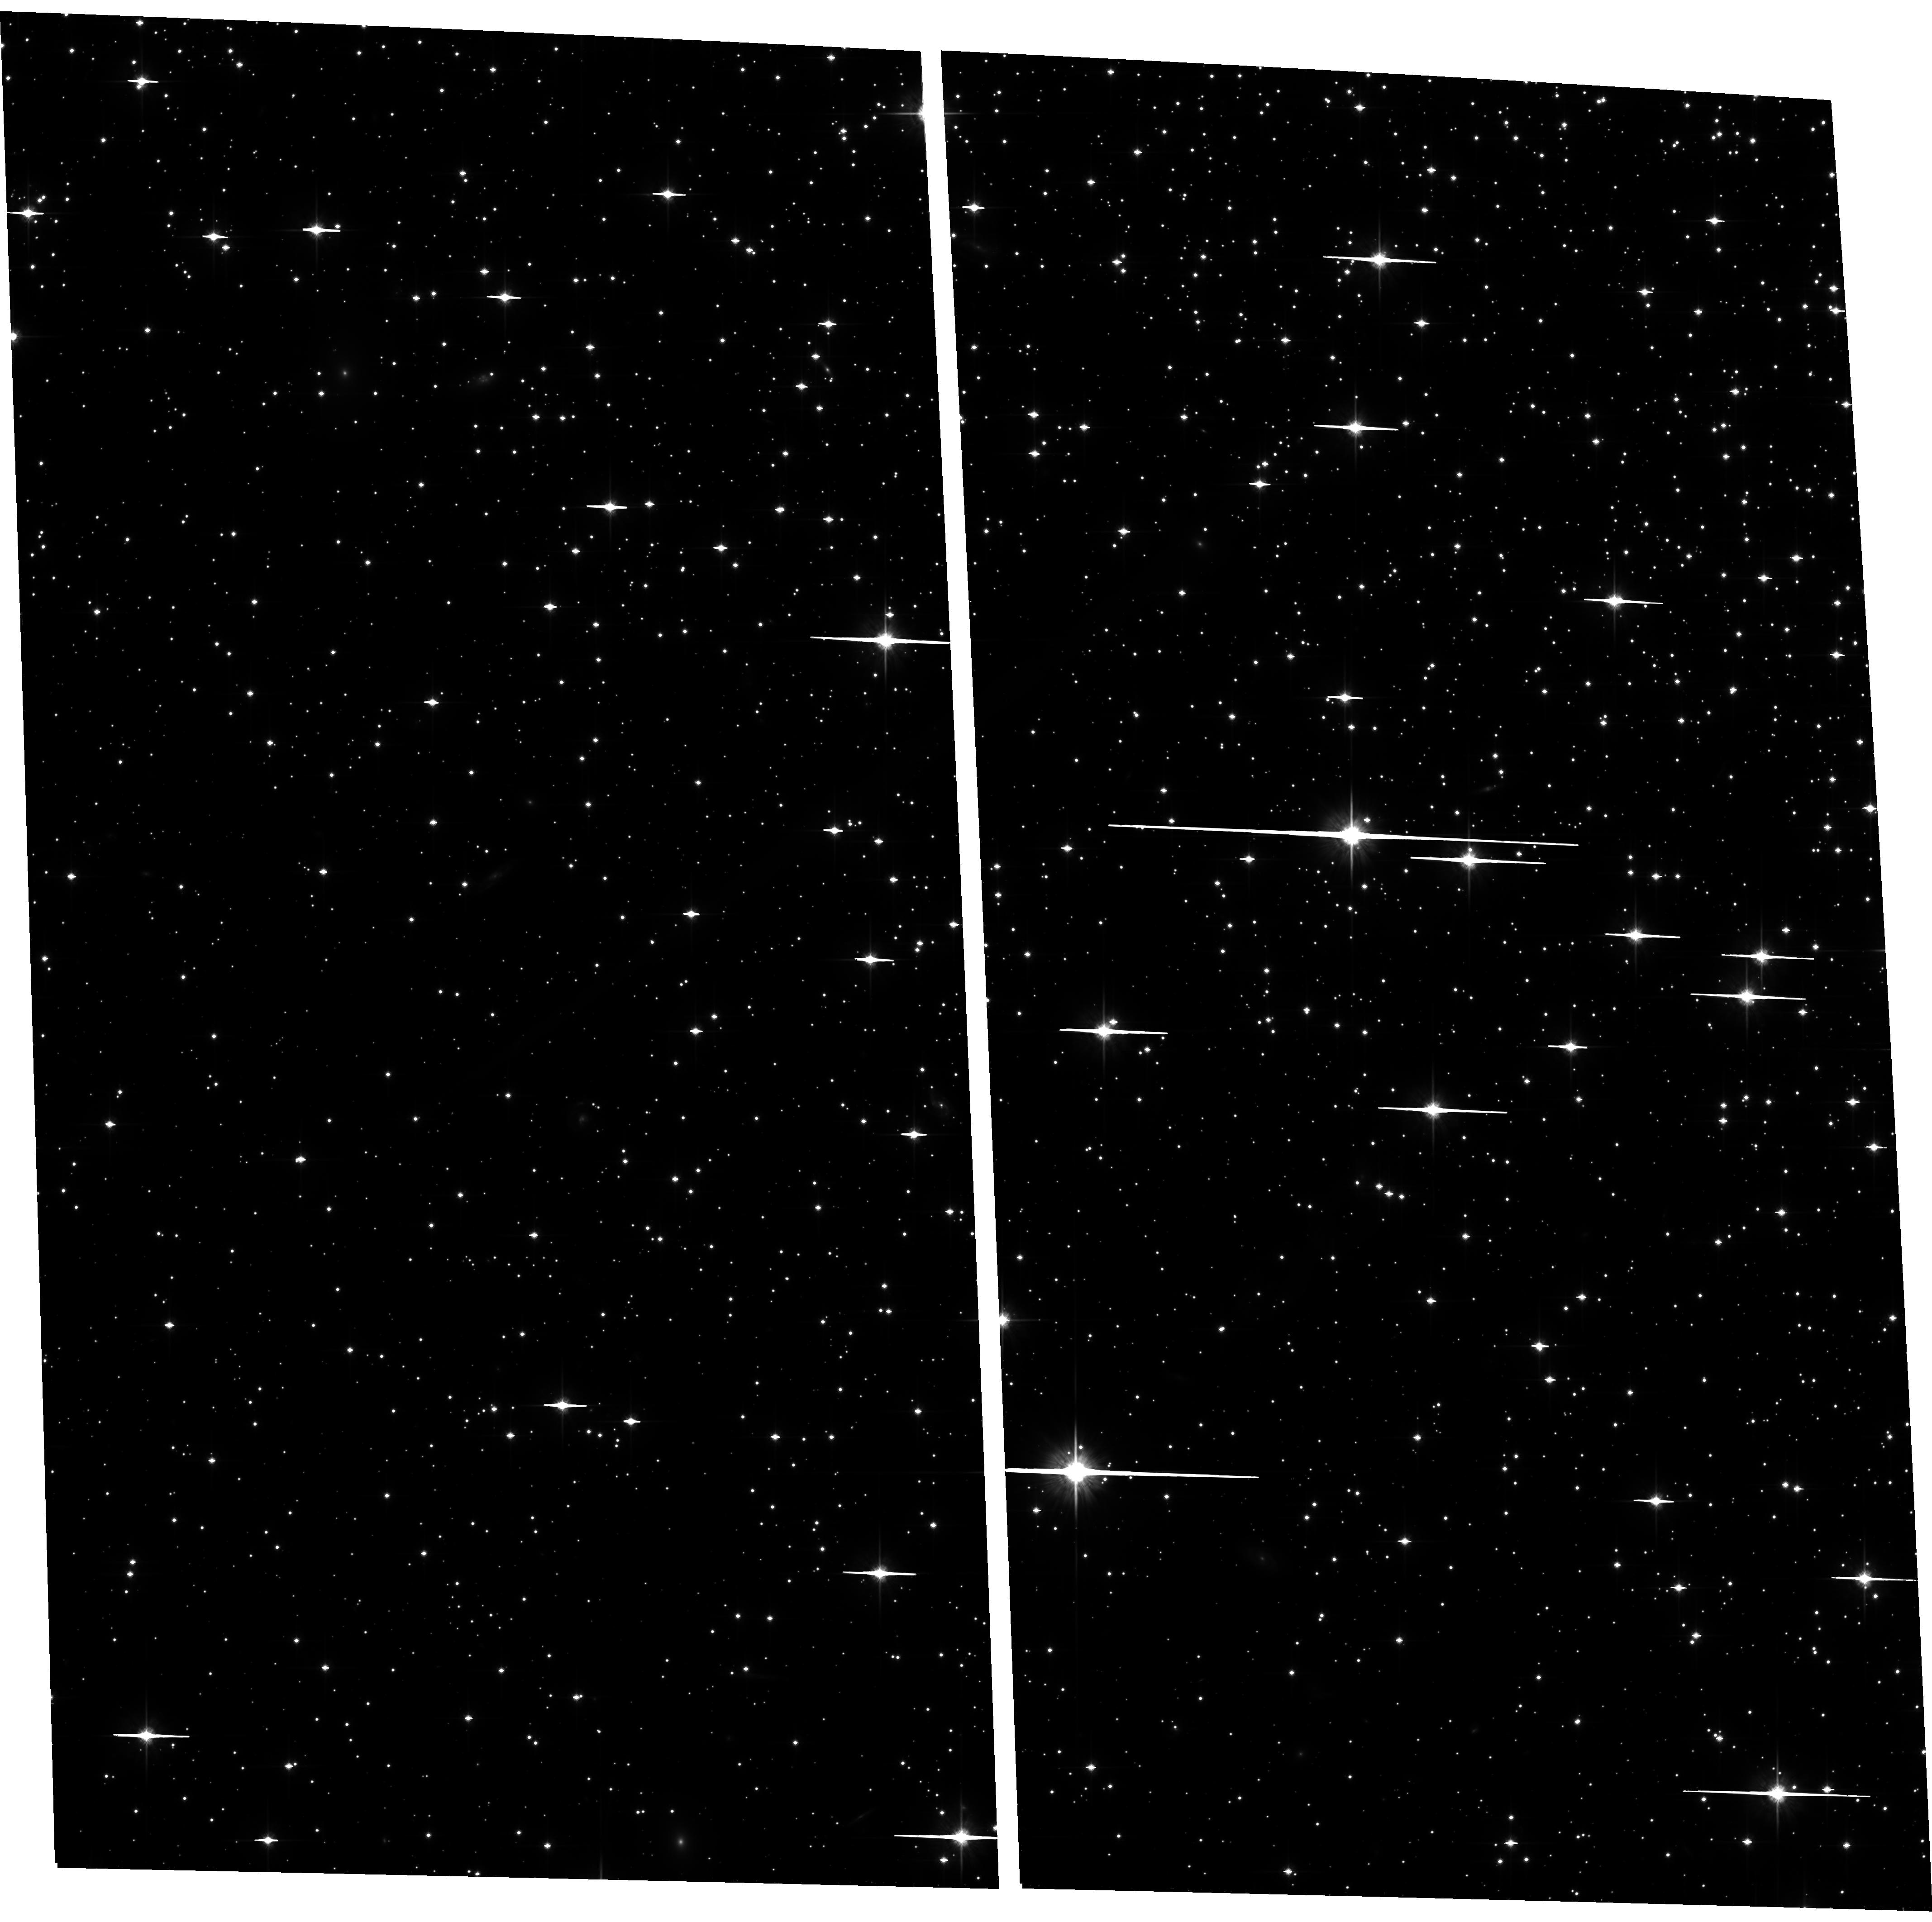
Target: NGC6397. Instrument: ACS/WFC. Filter: F814W. Exposure: 47 min. Observation ID: hst_10424_11_acs_wfc_f814w_j97111

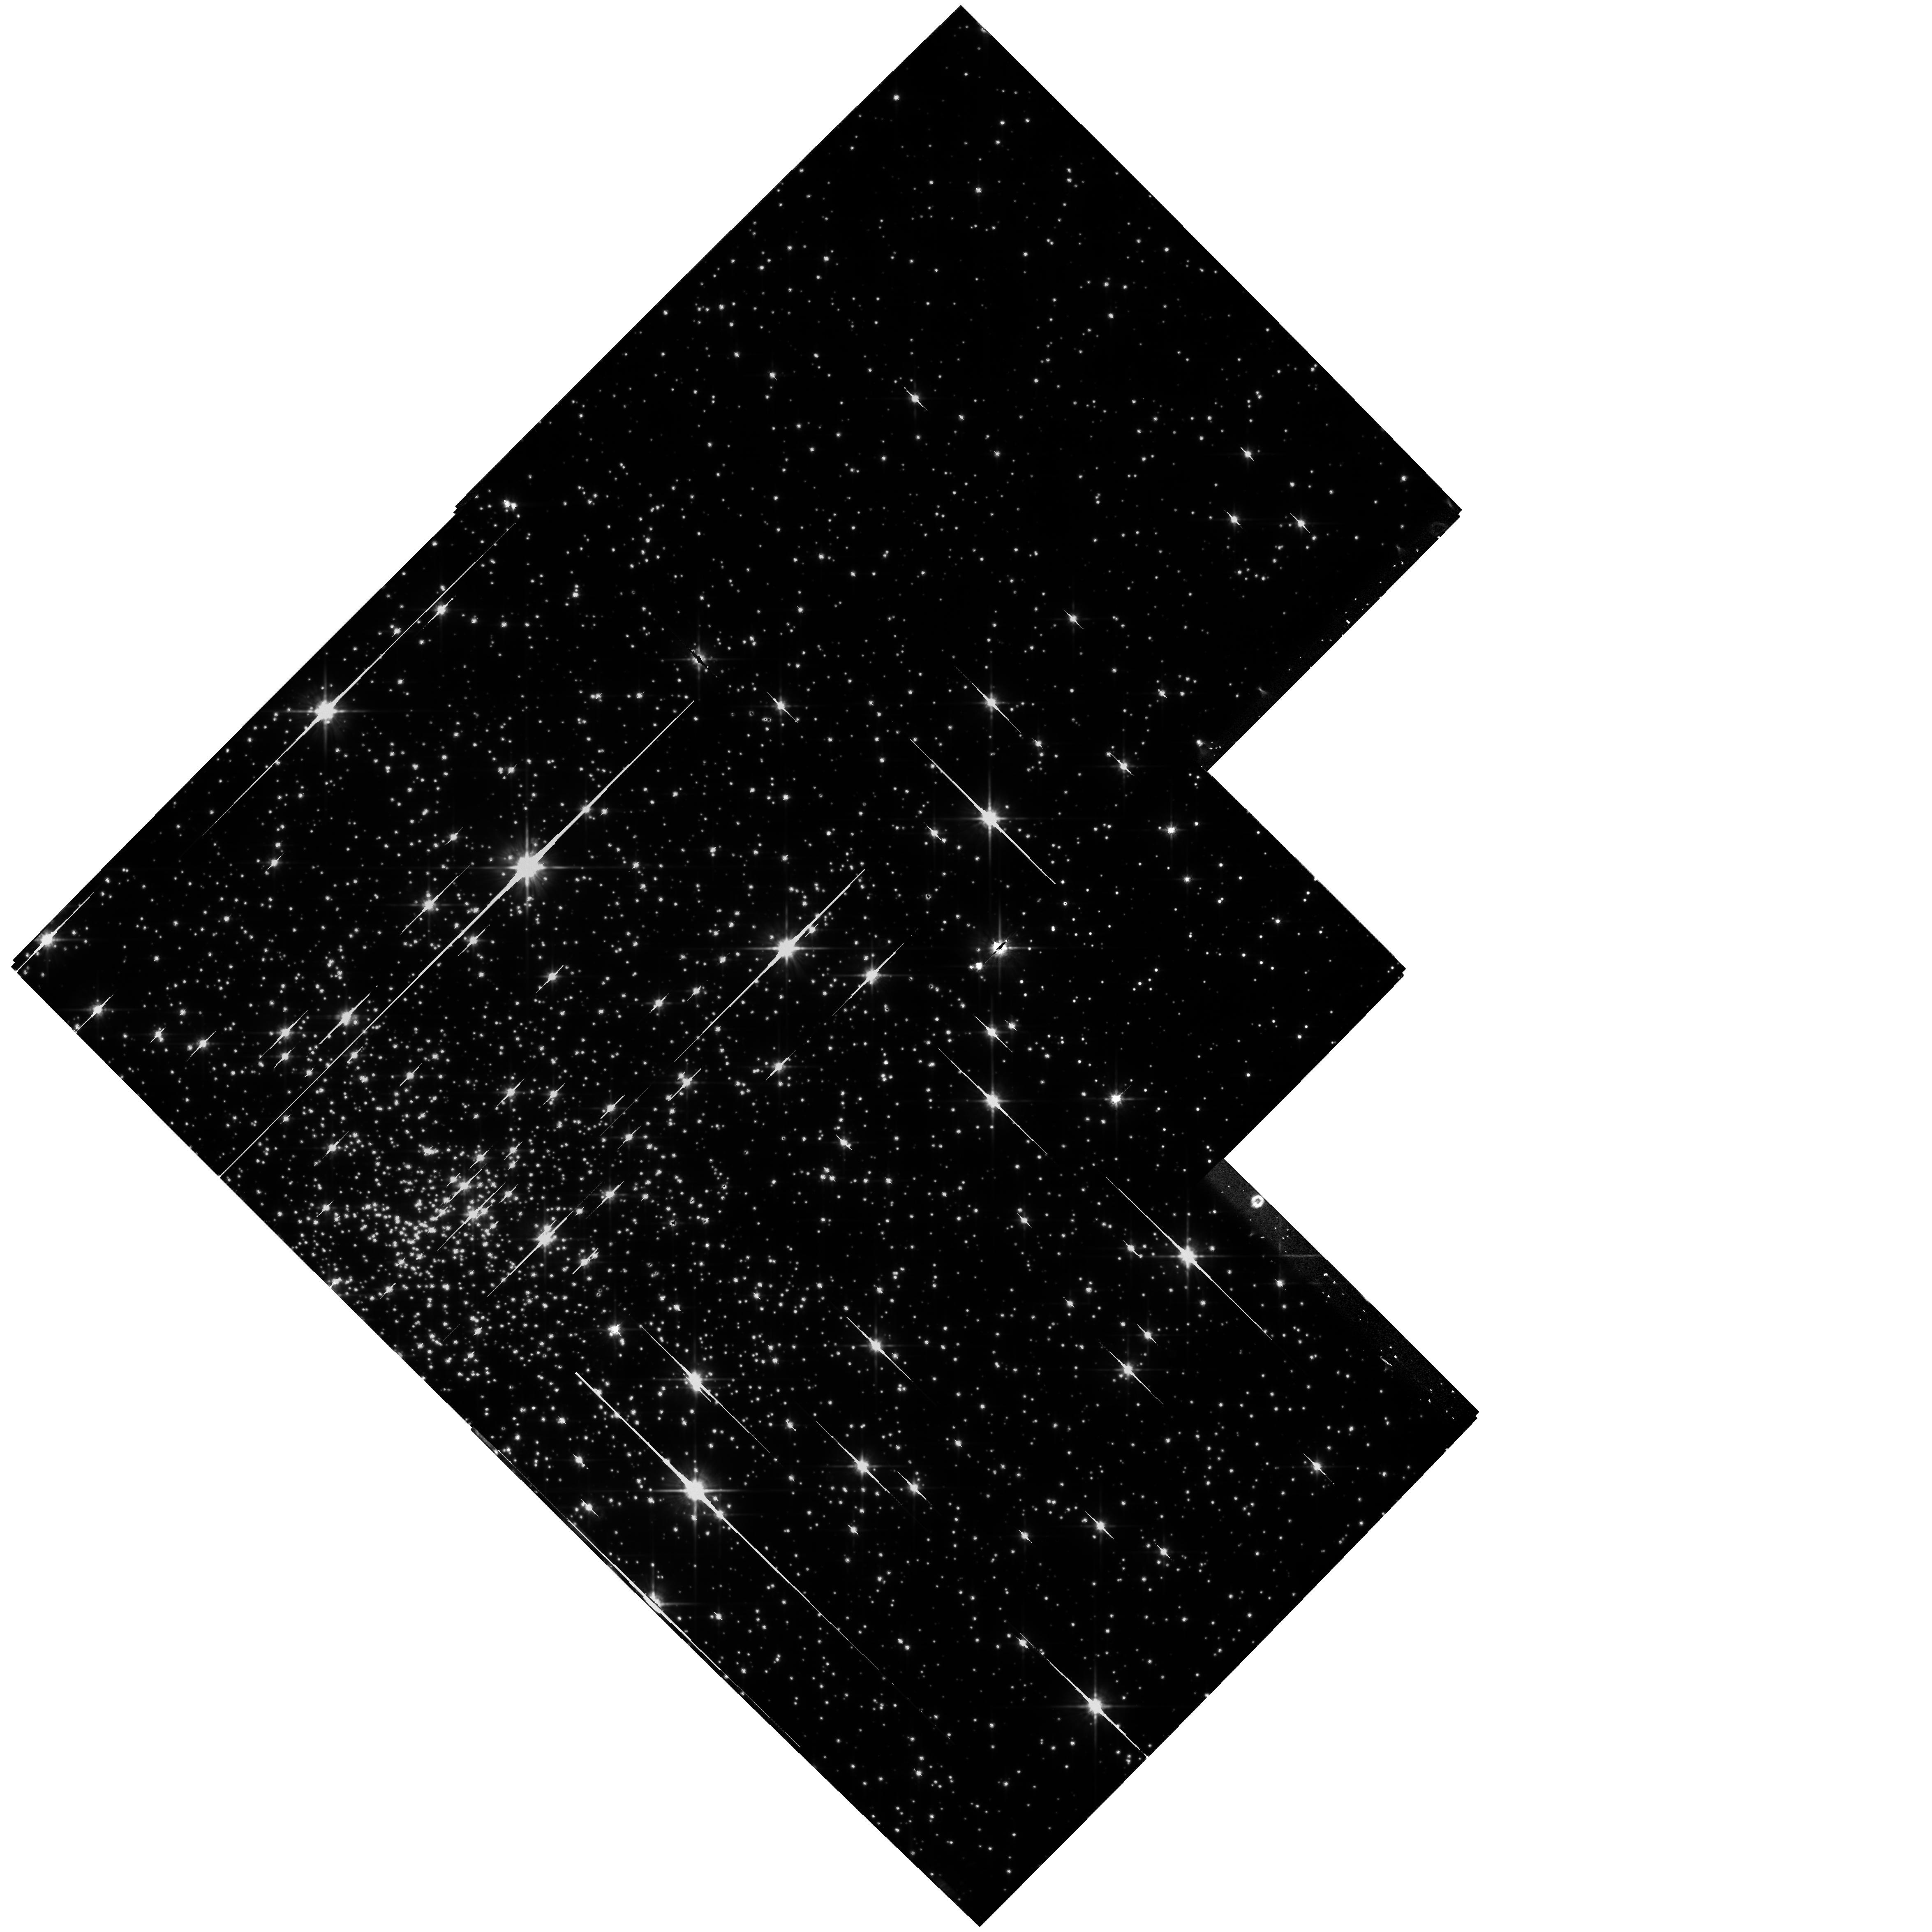
Target: field at RA 265.154°, Dec -53.667°. Instrument: WFPC2/PC. Filter: F814W. Exposure: 20 min. Observation ID: hst_10424_27_wfpc2_pc_f814w_u97127

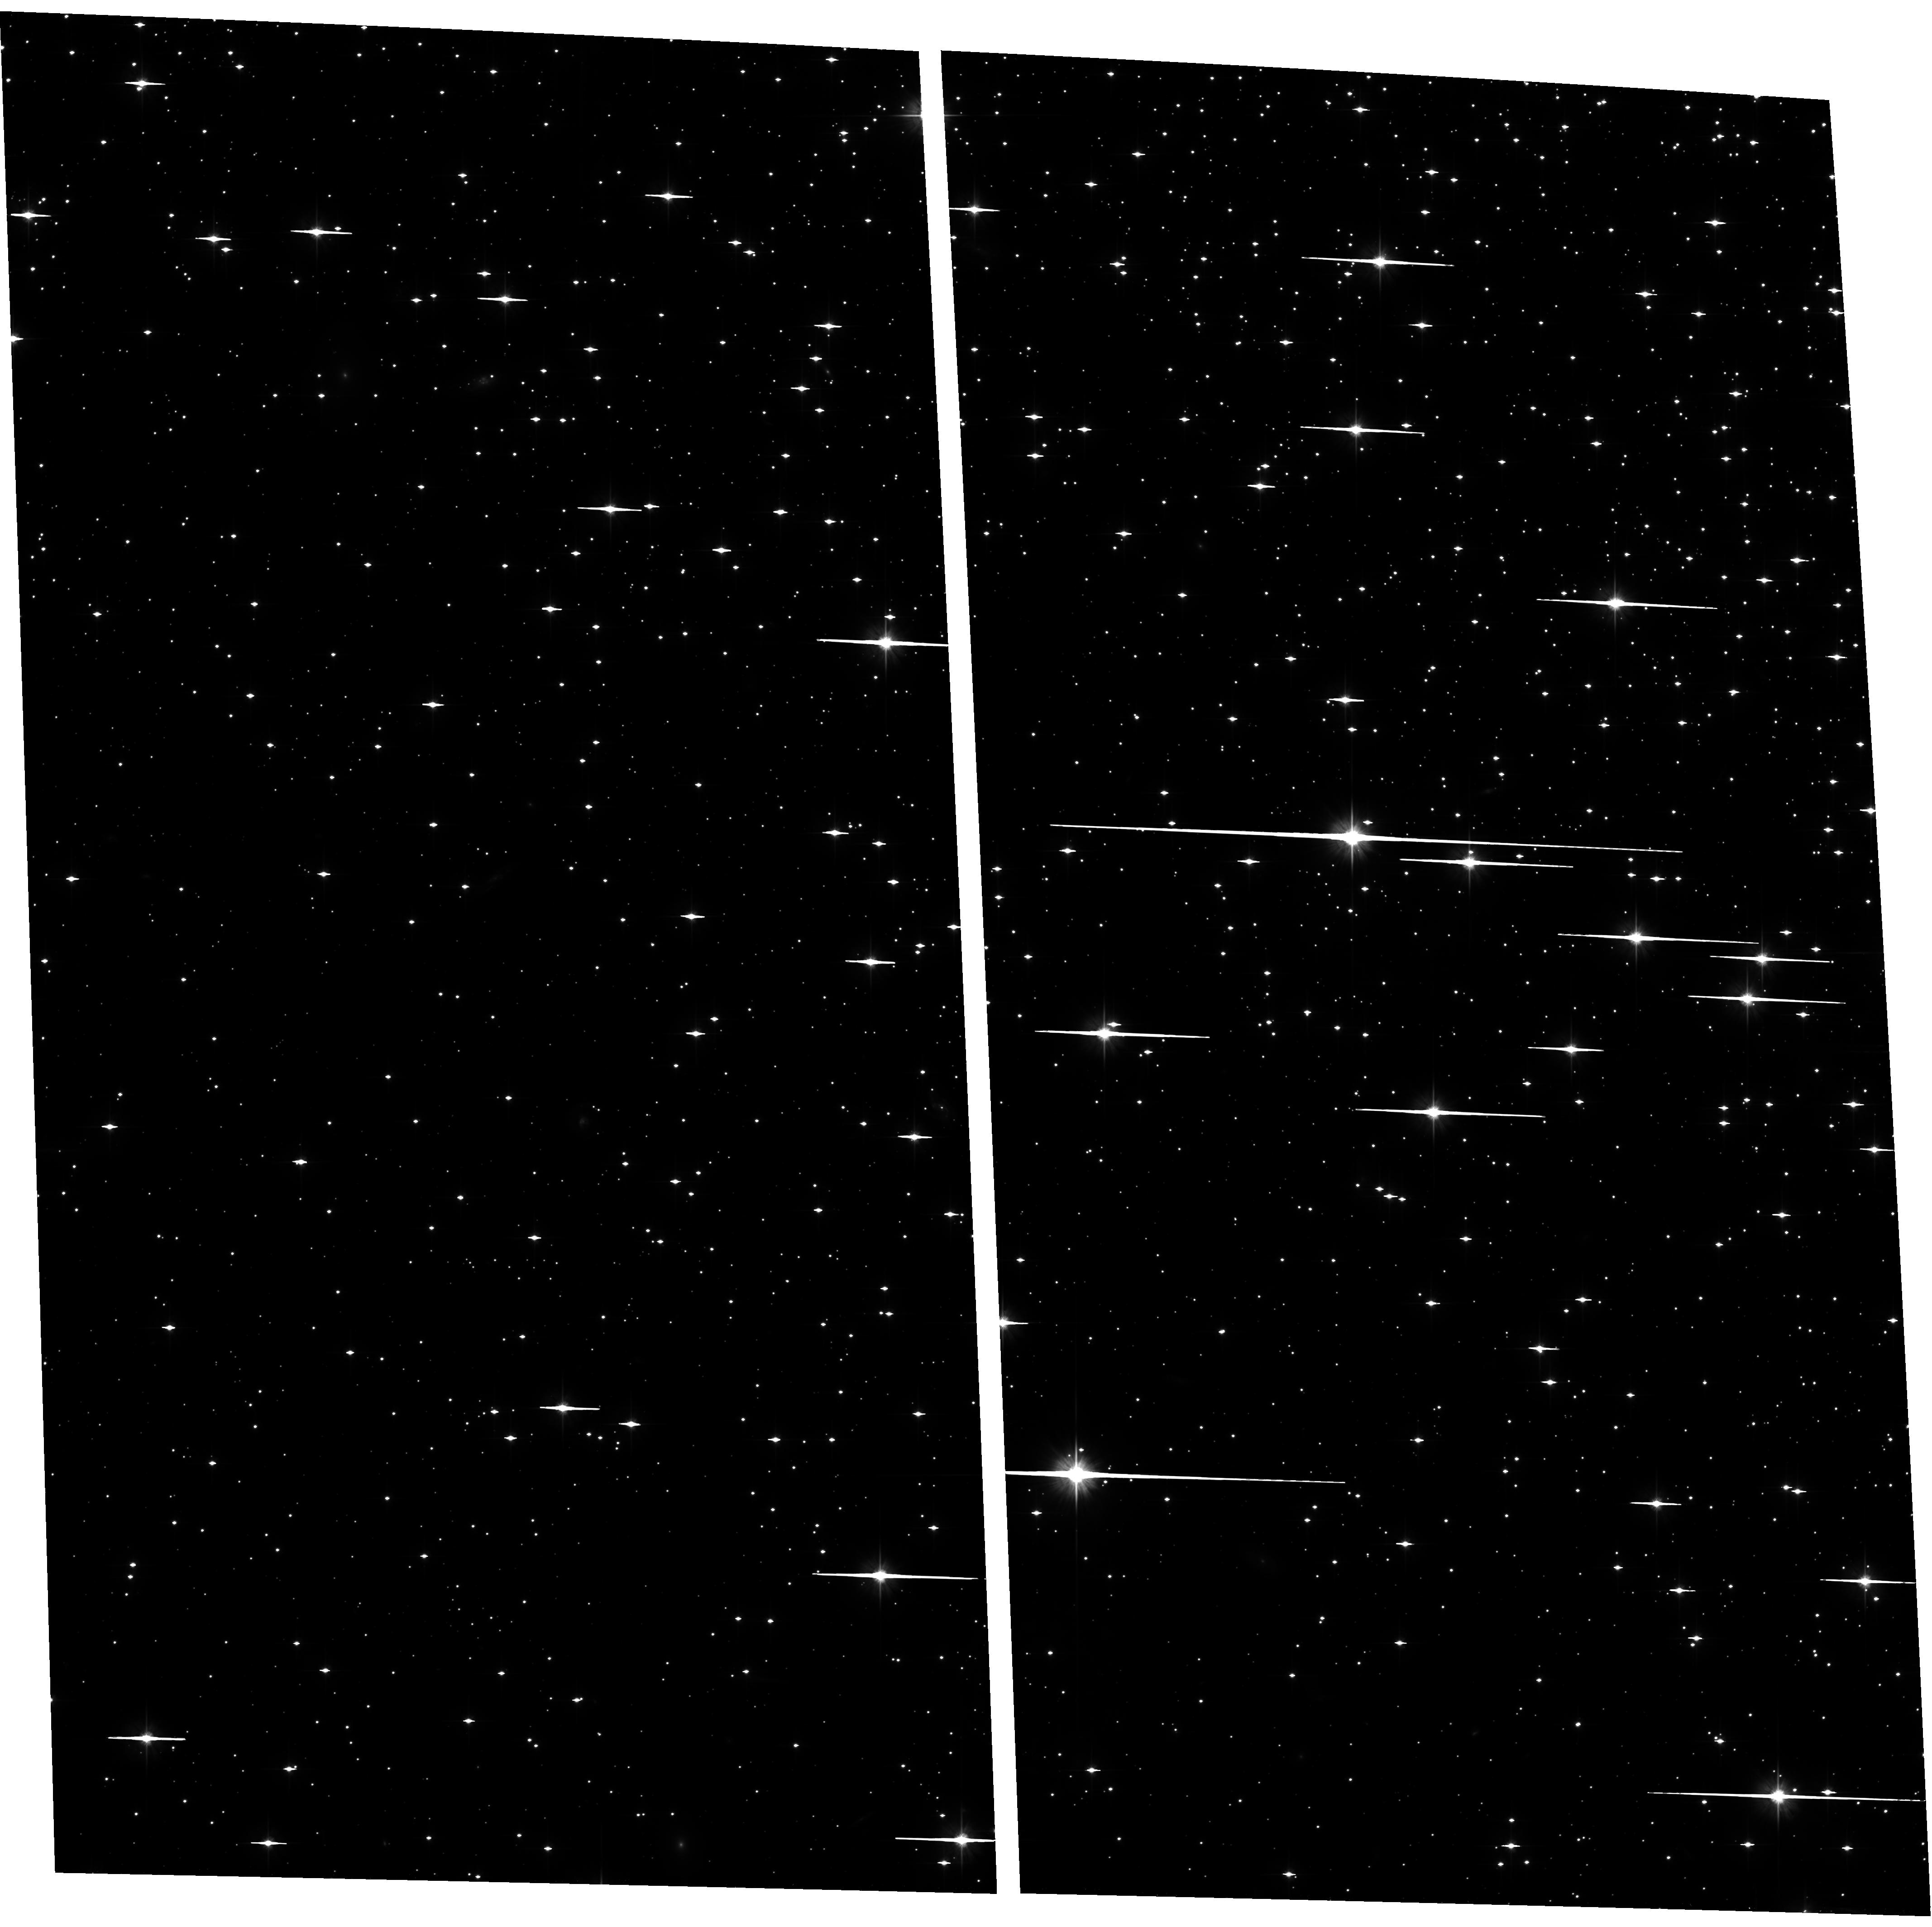
Target: NGC6397. Instrument: ACS/WFC. Filter: F606W. Exposure: 38 min. Observation ID: hst_10424_31_acs_wfc_f606w_j97131

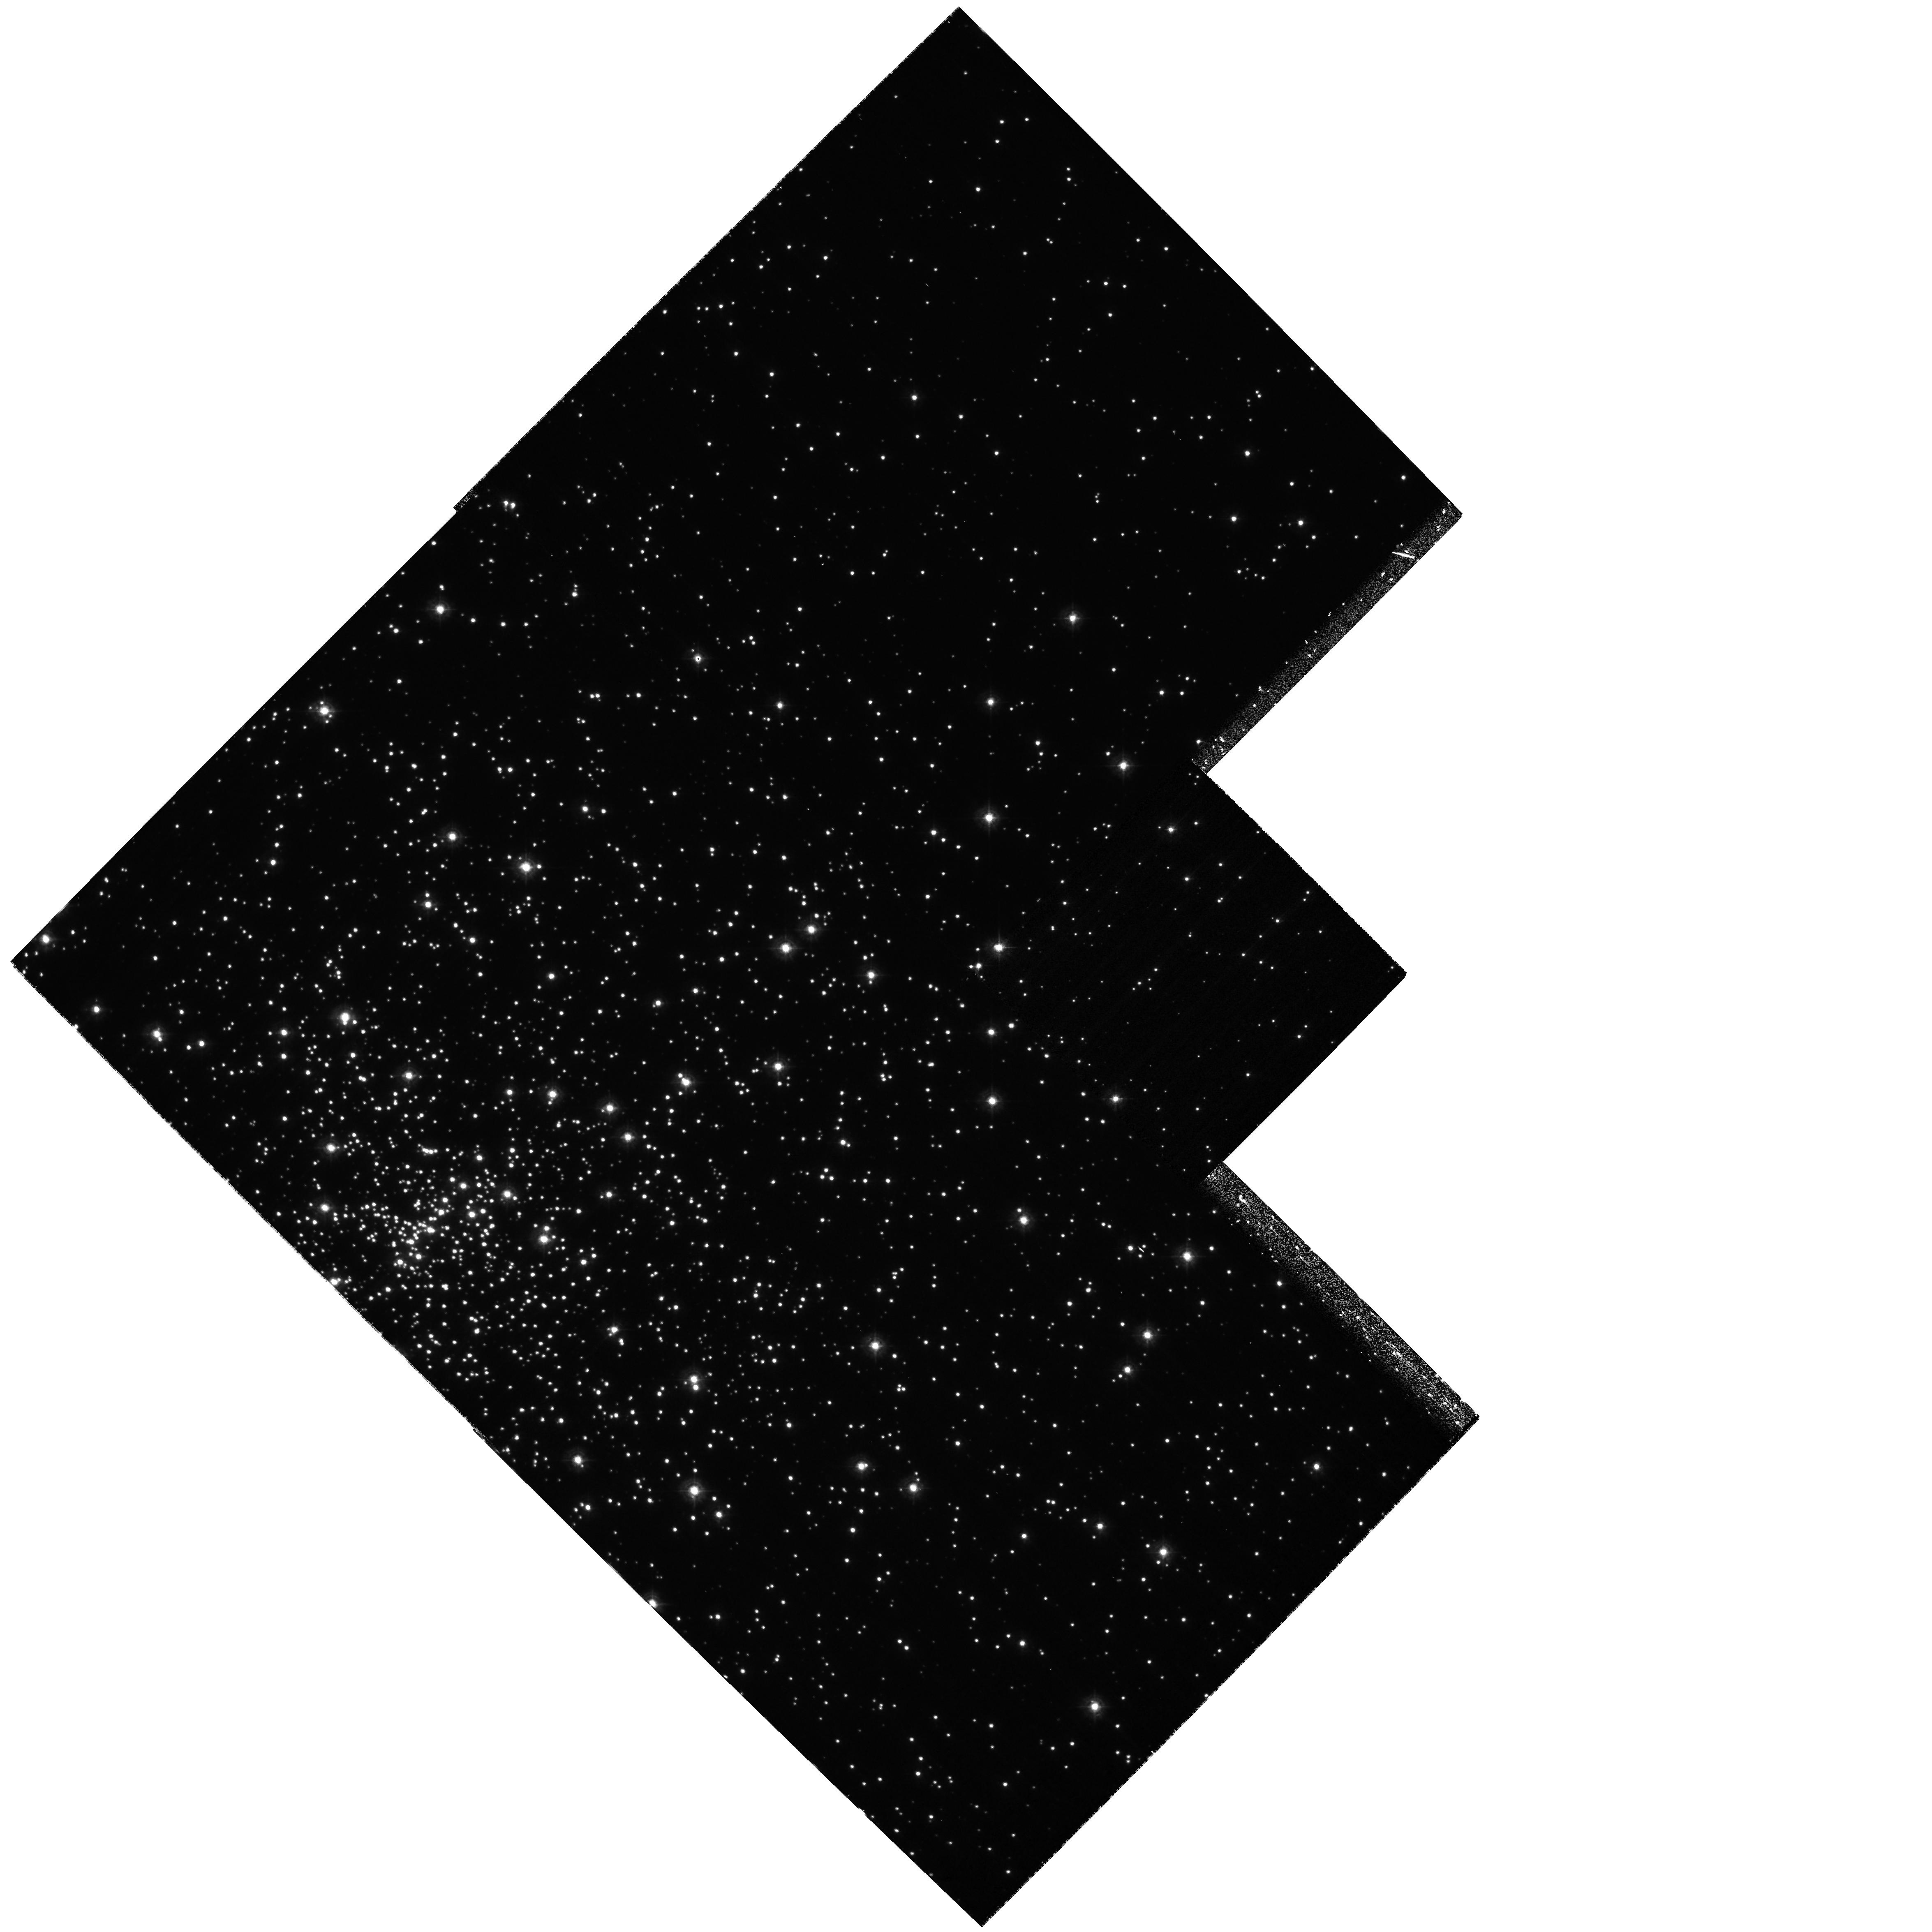
Target: field at RA 265.154°, Dec -53.667°. Instrument: WFPC2/PC. Filter: F336W. Exposure: 35 min. Observation ID: hst_10424_01_wfpc2_pc_f336w_u97101

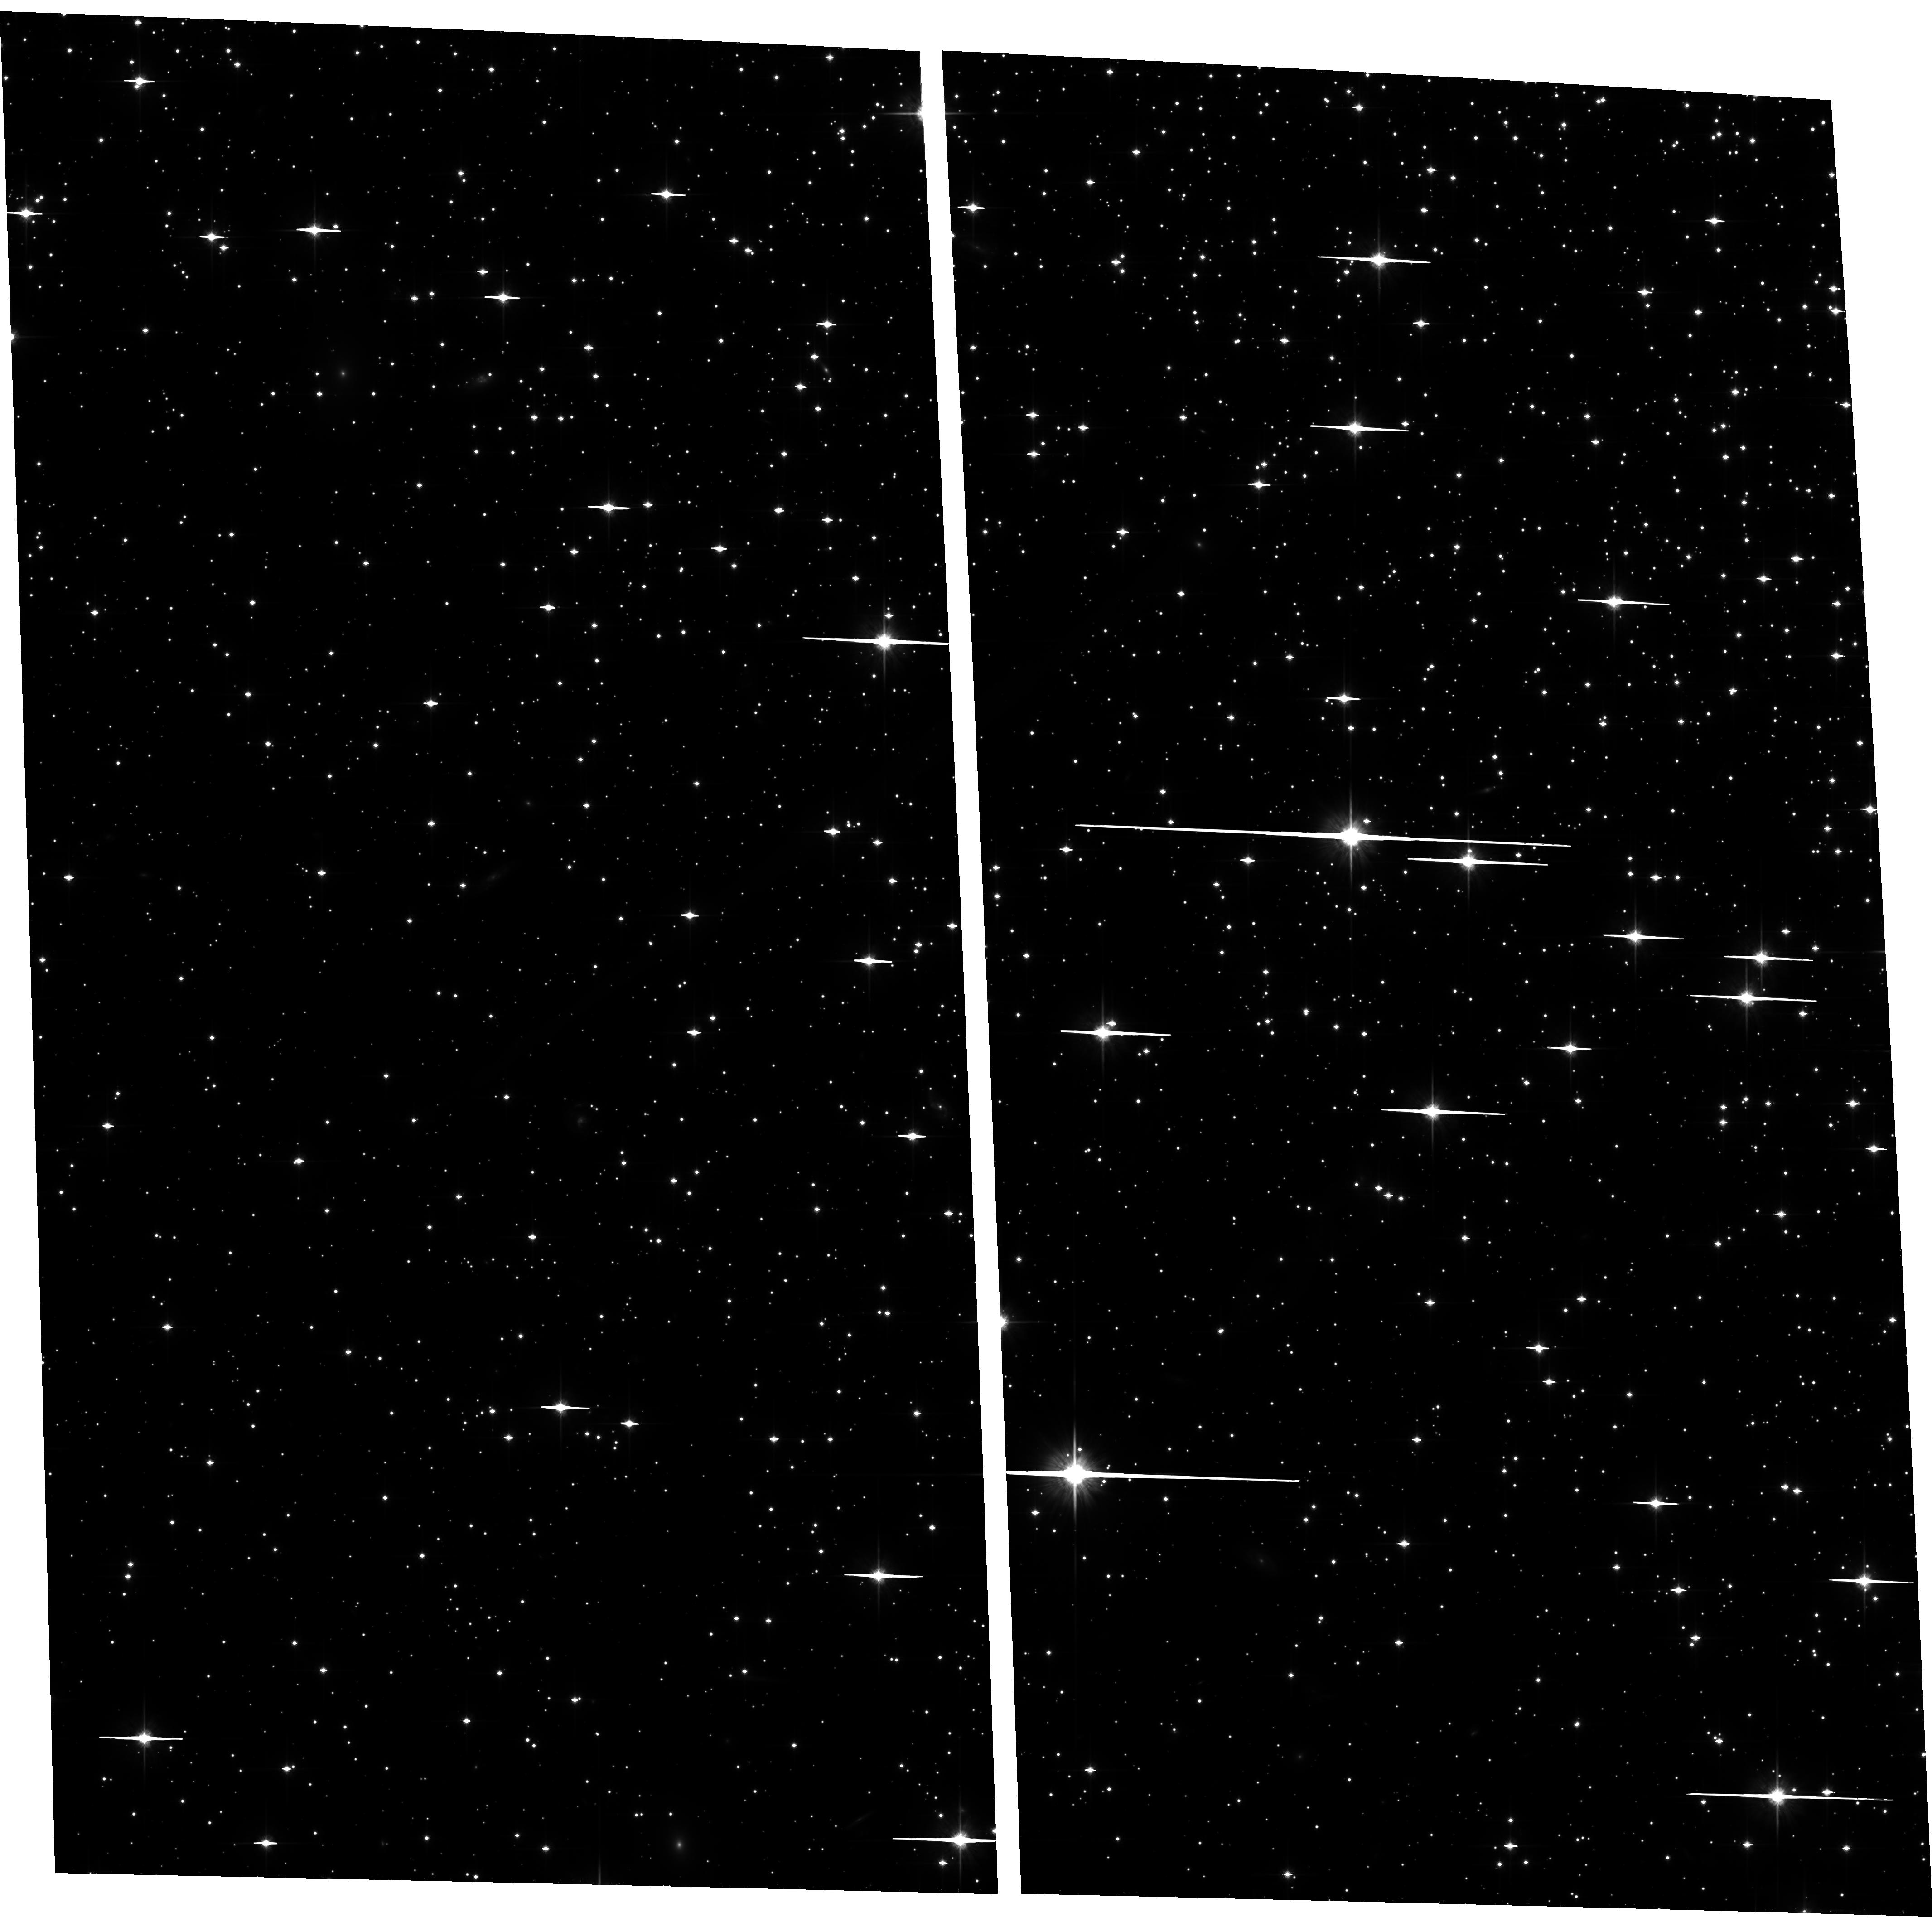
Target: NGC6397. Instrument: ACS/WFC. Filter: F814W. Exposure: 48 min. Observation ID: hst_10424_04_acs_wfc_f814w_j97104

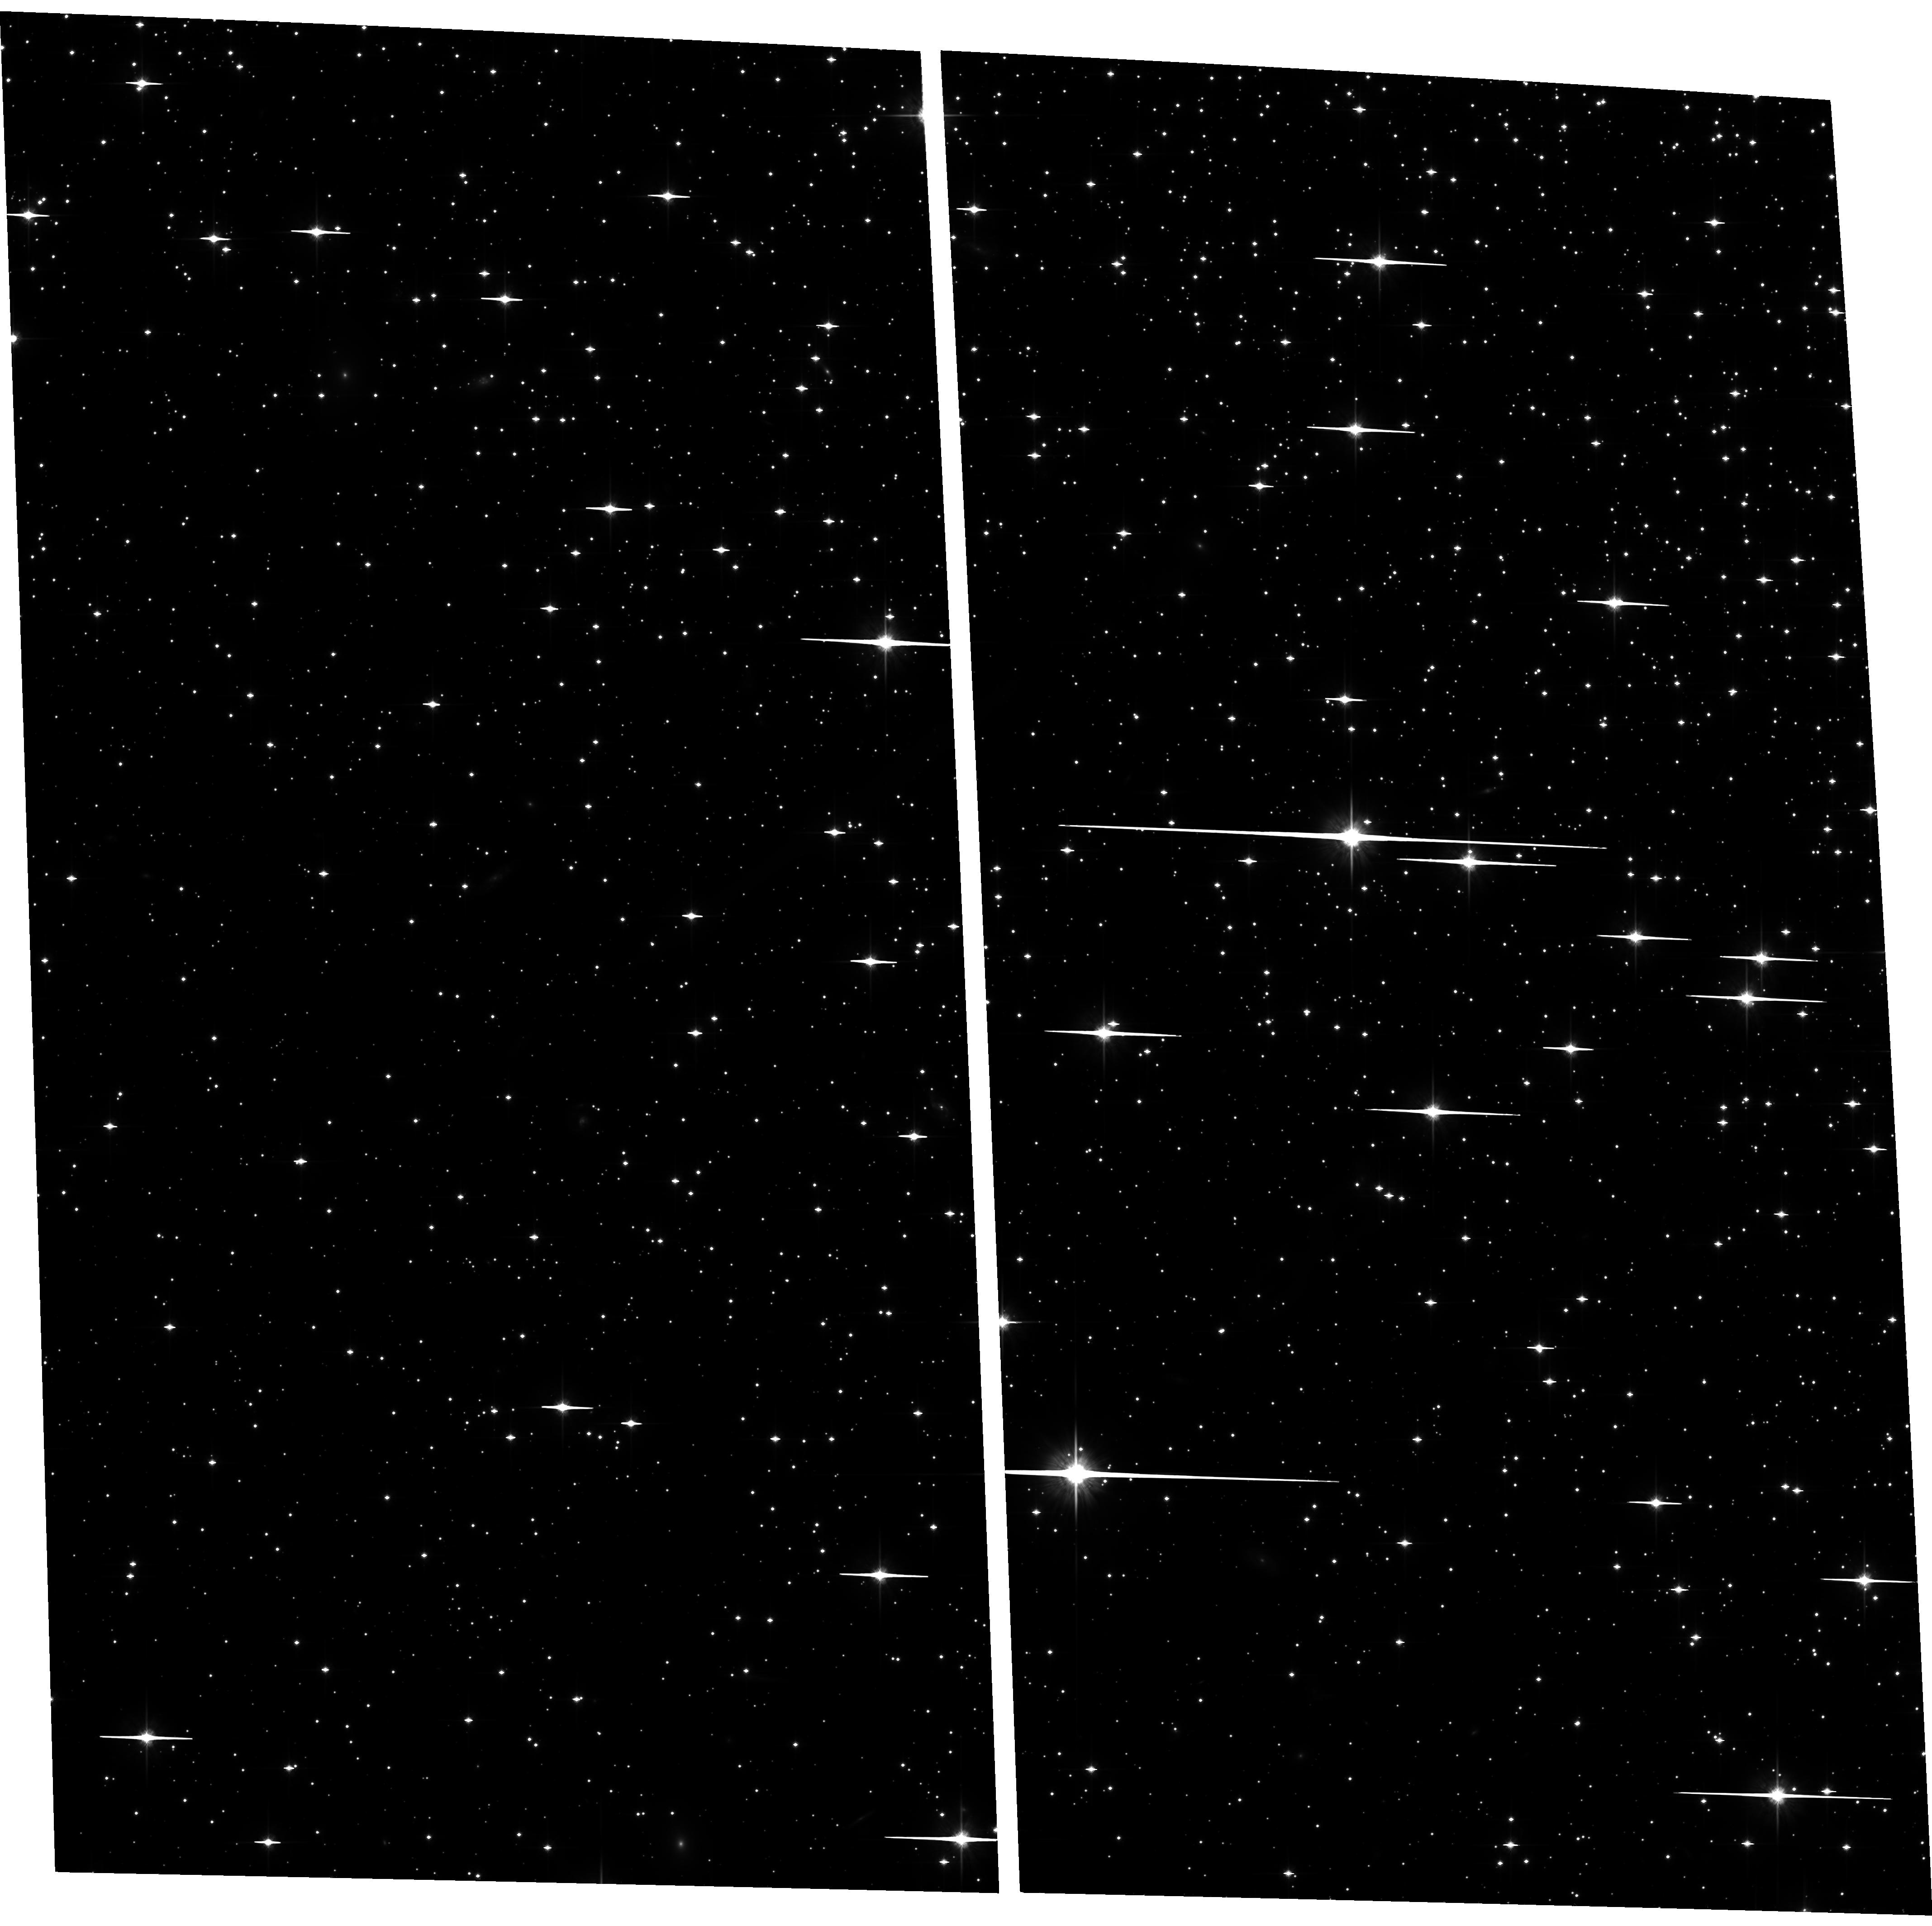
Target: NGC6397. Instrument: ACS/WFC. Filter: F814W. Exposure: 2 h. Observation ID: hst_10424_16_acs_wfc_f814w_j97116

The White Dwarf Cooling Age and Dynamical History of the Metal-Poor Globular Cluster NGC 6397 (PI: Richer, Harvey B.)

We propose to determine the white dwarf cooling age in the nearest metal-poor ([Fe/H]=-2) globular cluster, NGC 6397. This globular cluster provides the best opportunity to test the white dwarf cooling age in such a metal-poor system and at the same time provide a comparison with the more metal-rich cluster (M4) which we recently successfully observed with HST. Any (or even no) age difference between these clusters will be important in understanding the age-metallicity relation for these systems which reflects the star formation history in the early Galaxy. The absolute age is an important cosmological constraint. We expect to be able to detect age DIFFERENCES between these clusters at the 0.5 Gyr level and absolute ages should be accurate to 1.0 Gyr. In addition, and in contrast with M4, NGC 6397 is highly dynamically evolved, has a collapsed core, and the distribution of its white dwarfs throughout the cluster have almost certainly been modified by dynamical processes. We are using N-body simulations specifically developed for this cluster to understand these modifications and to include their effects in our measurement of the white dwarf luminosity function and cooling age. Among the dynamical questions we expect to answer with this proposal are: 1) what was the primordial binary frequency in NGC 6397? 2) can we explain the high central concentration with a population of massive white dwarfs and/or neutron stars? 3) do we see sufficient central binaries to reverse the core collapse of the cluster?